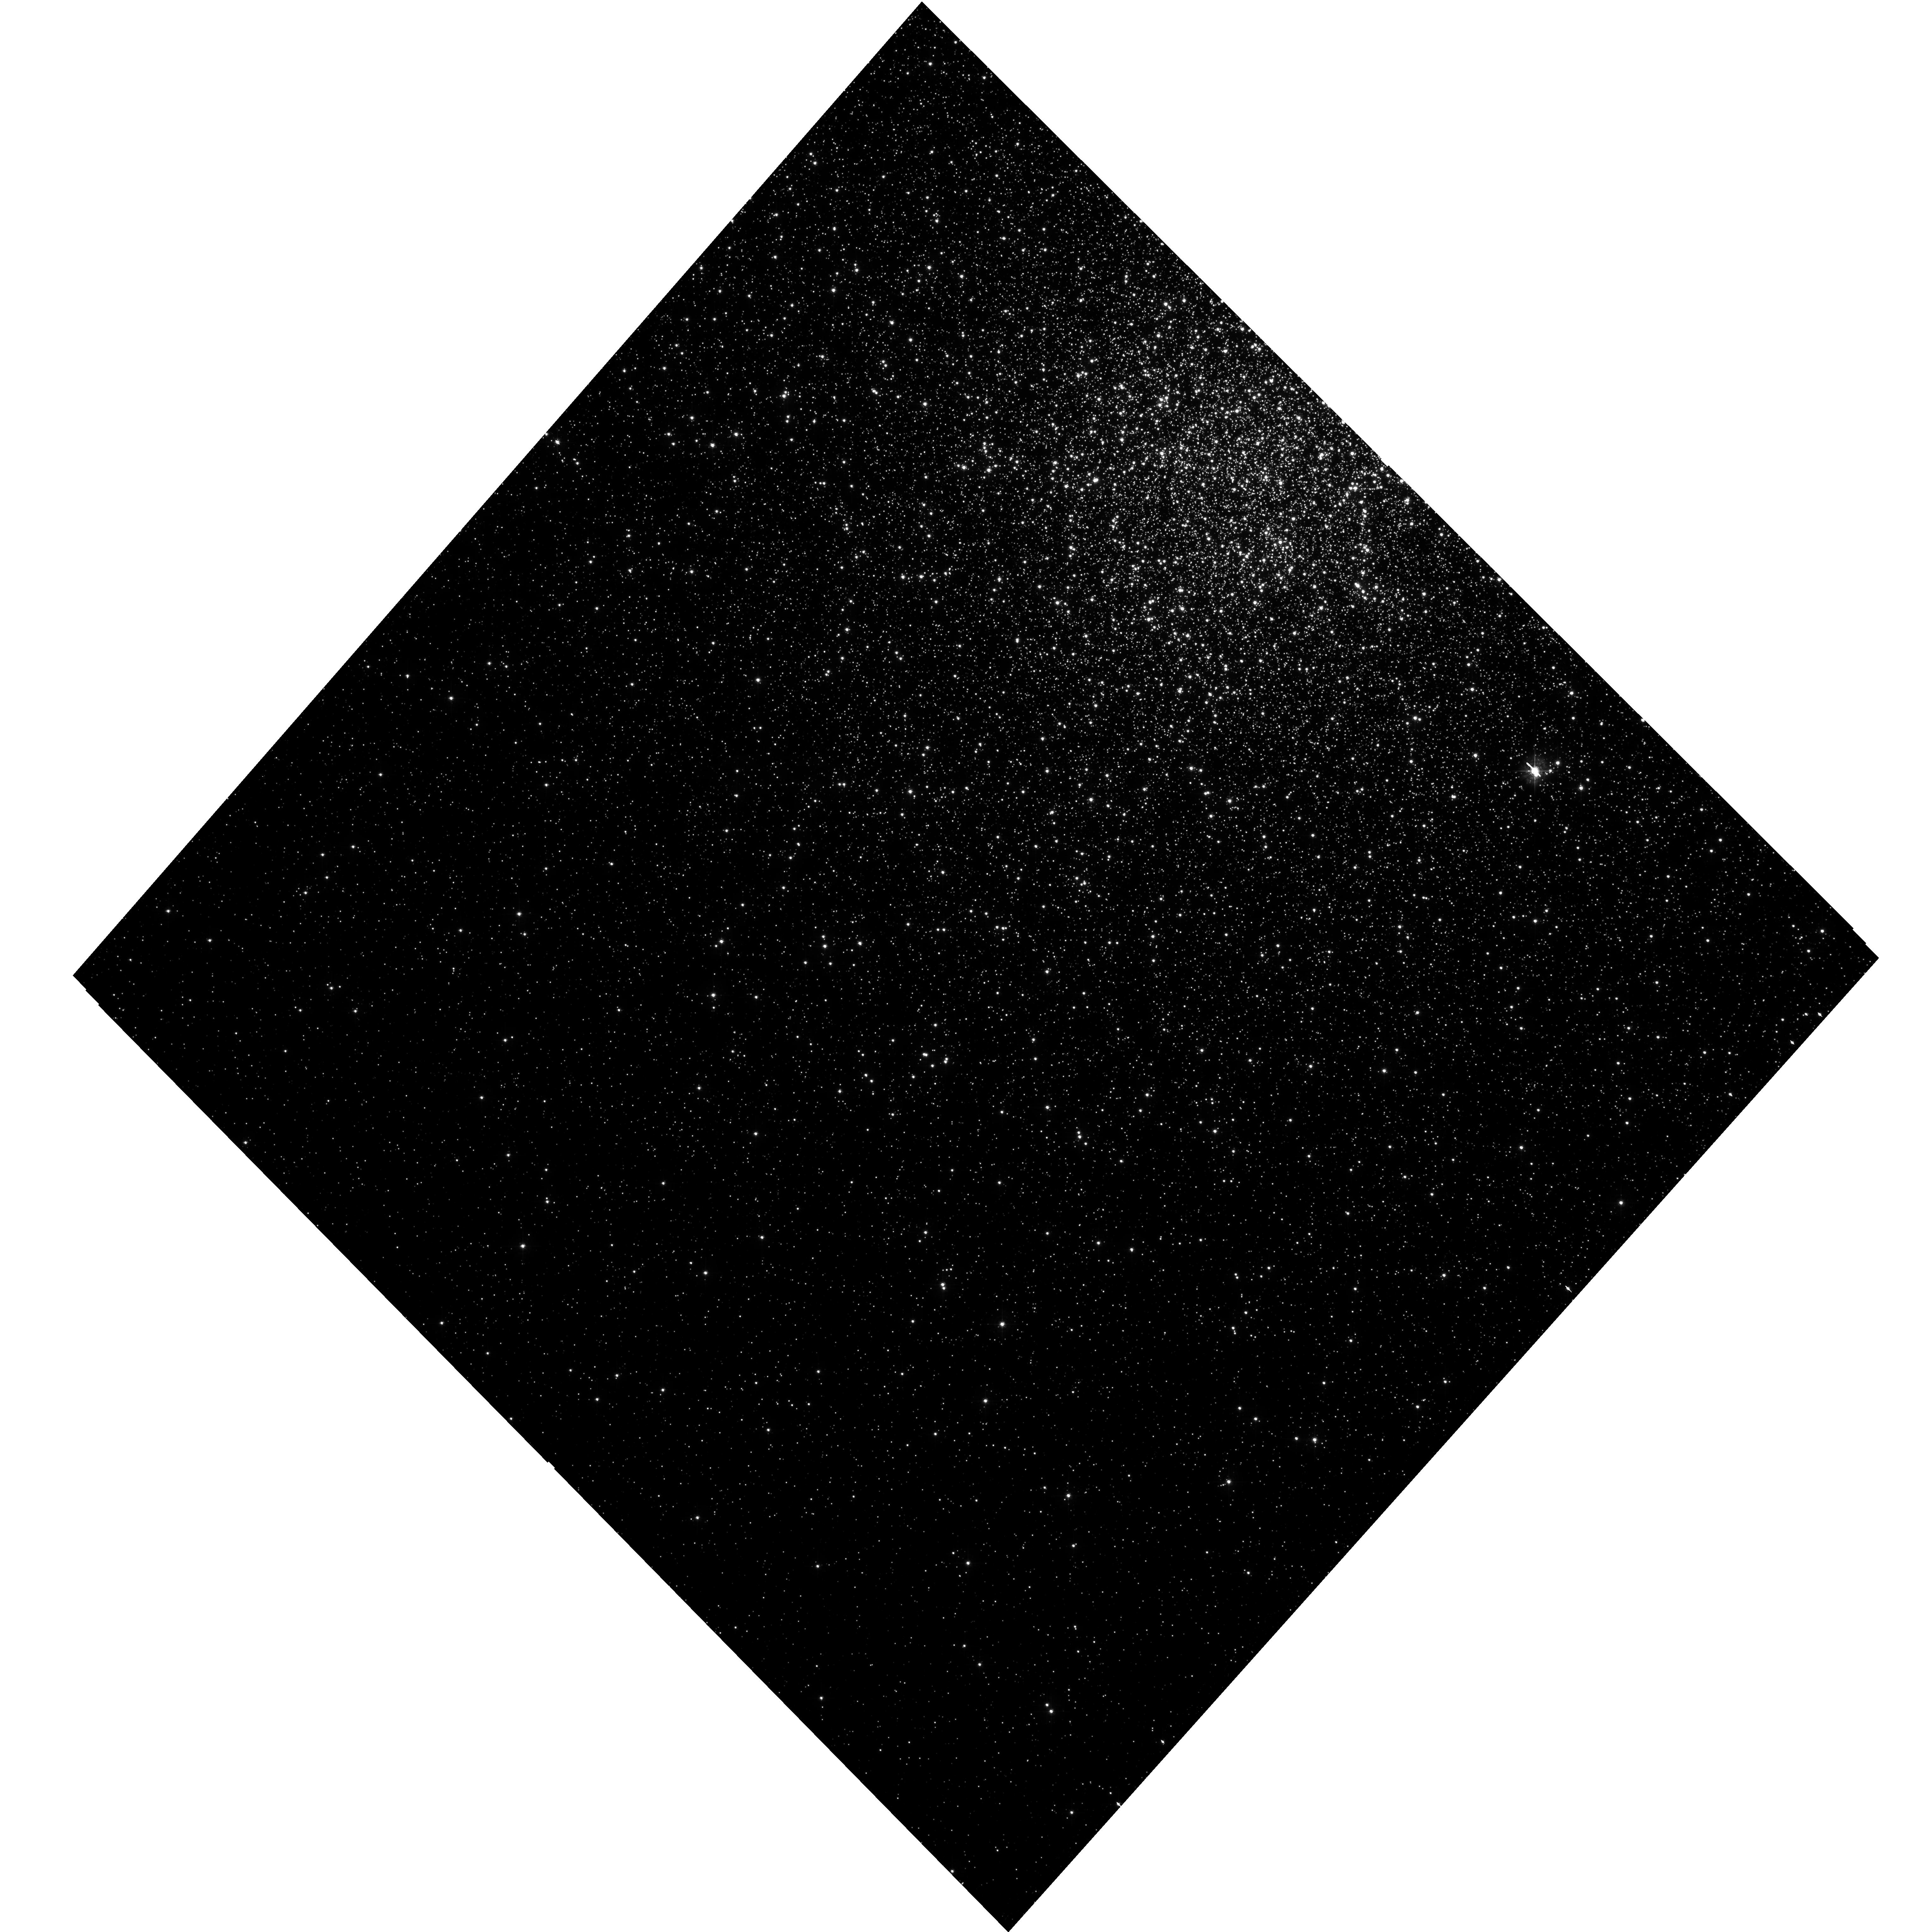
Target: NGC104
Instrument: WFC3/UVIS
Filter: F438W
Exposure: 10 min
Observation ID: hst_15061_03_wfc3_uvis_f438w_idio03

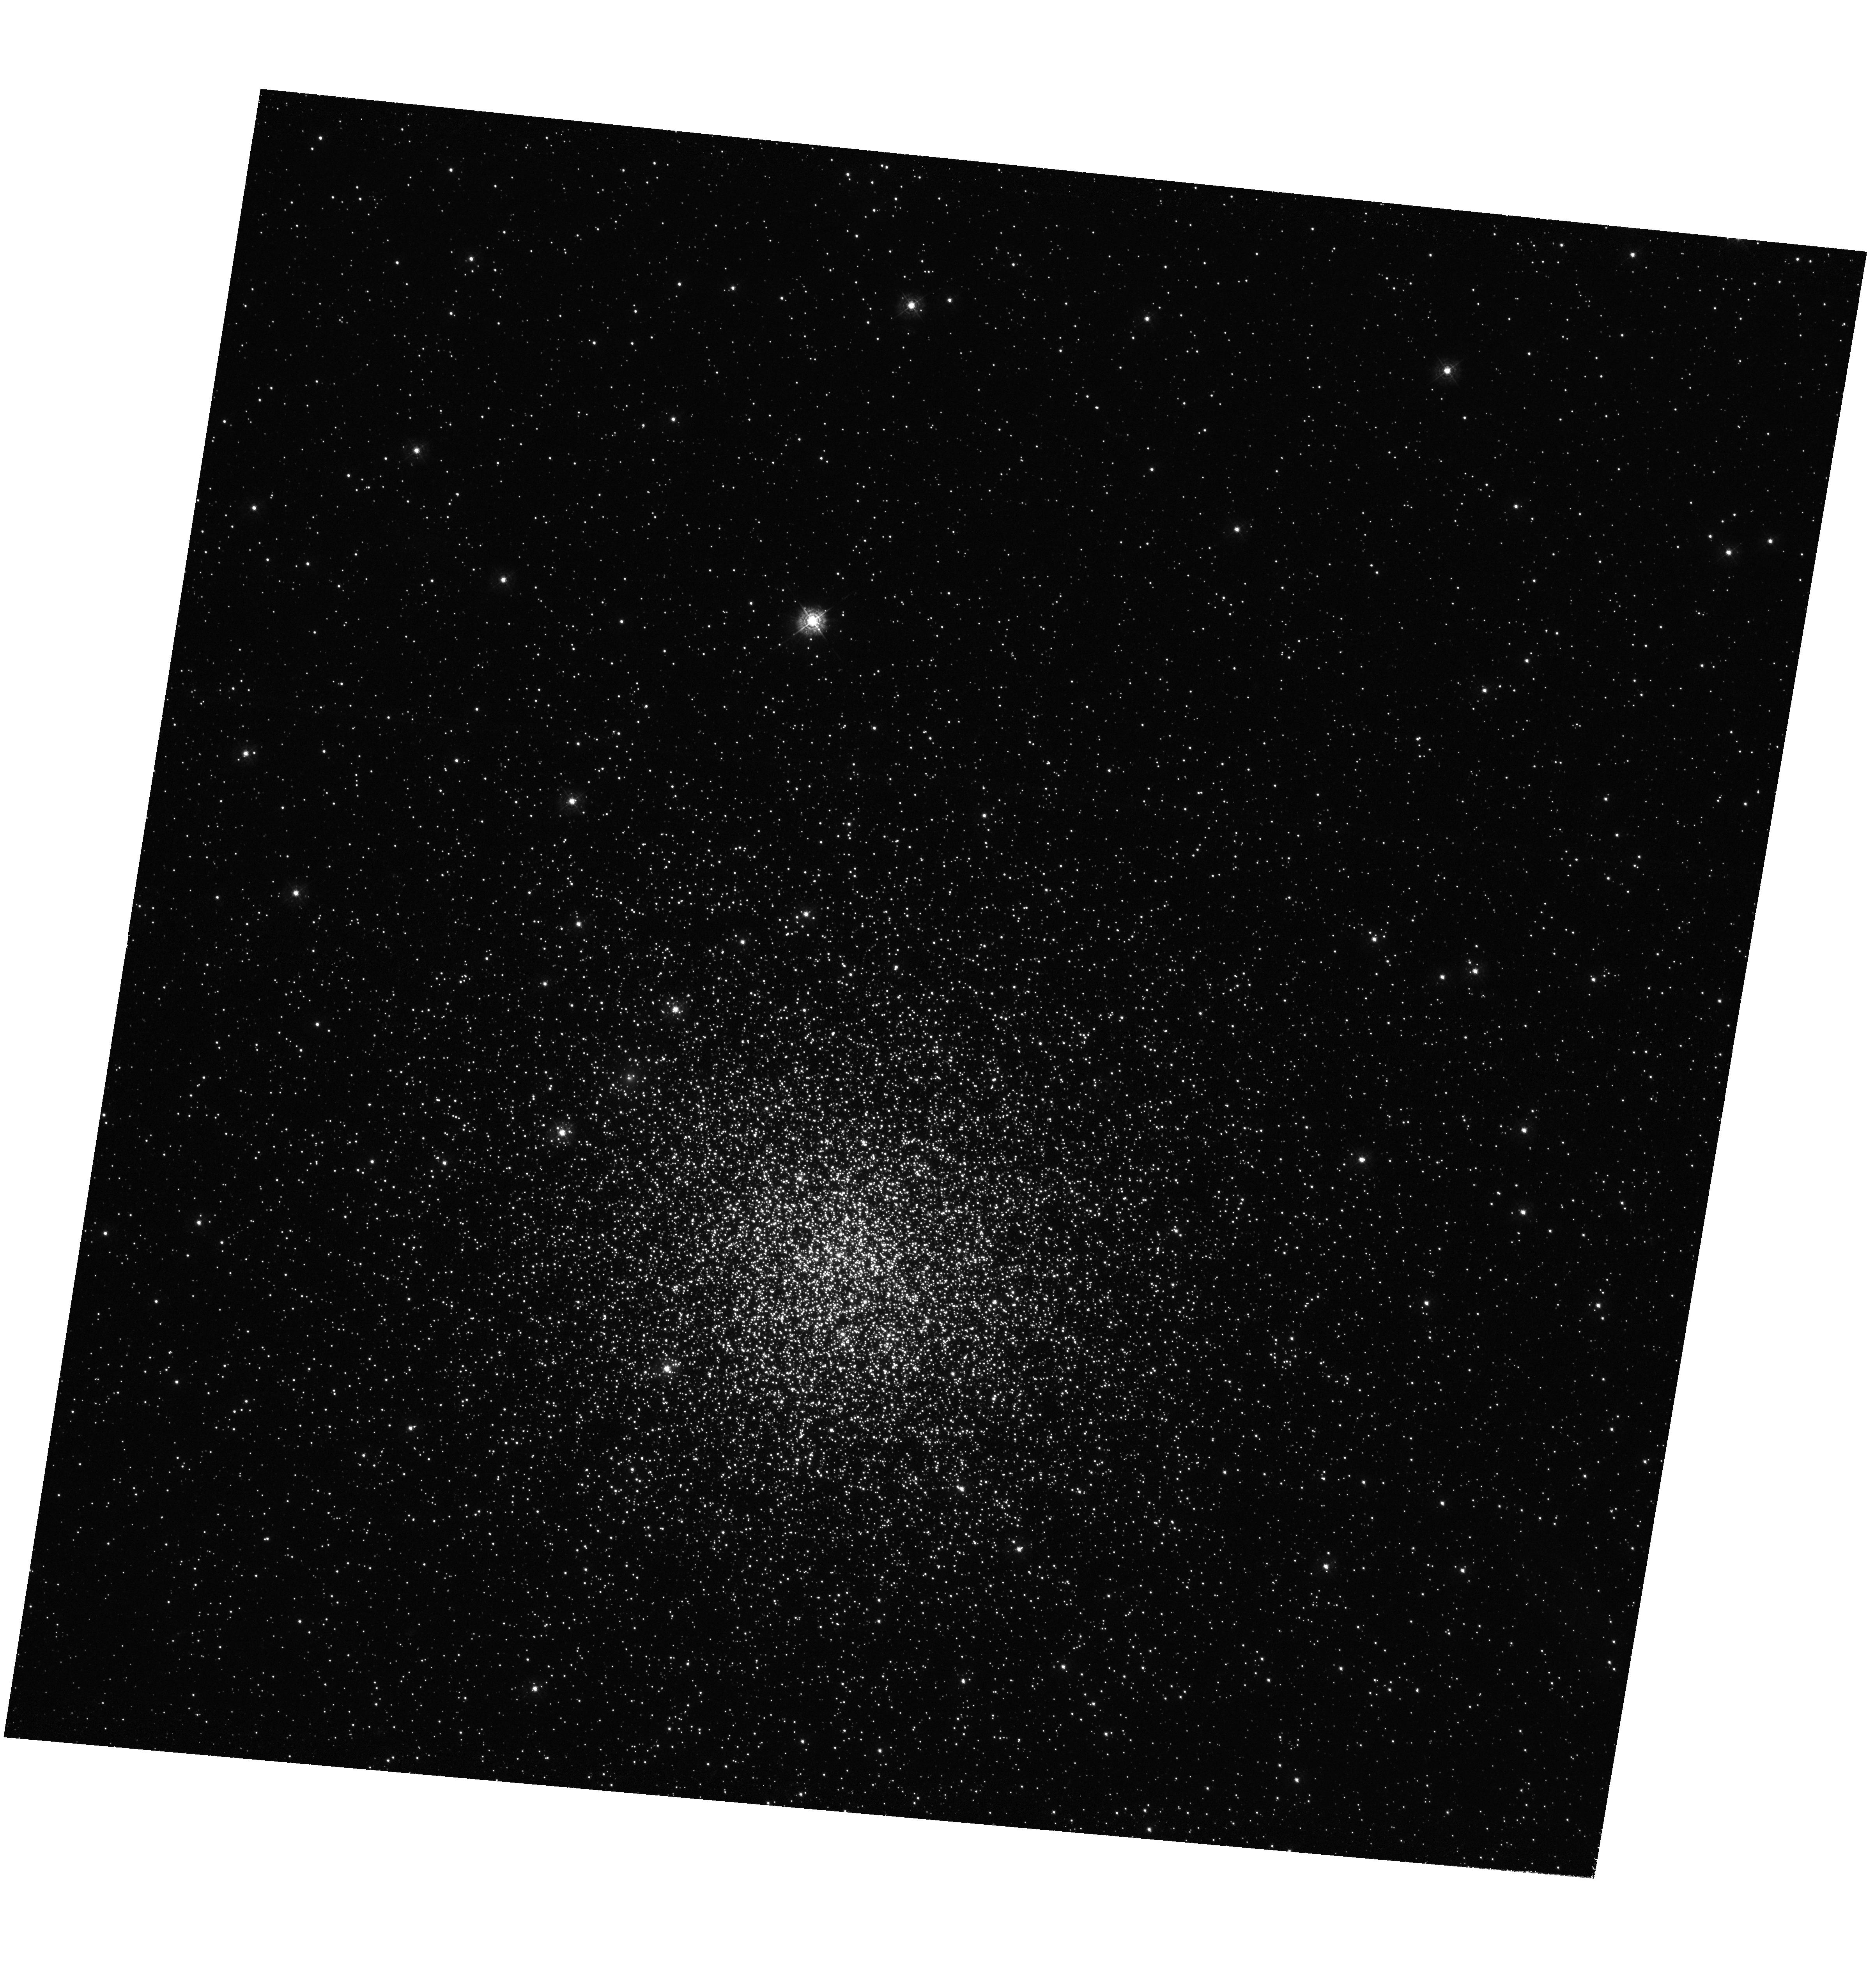
Target: NGC419
Instrument: WFC3/UVIS
Filter: F343N
Exposure: 4.1 h
Observation ID: hst_15061_01_wfc3_uvis_f343n_idio01

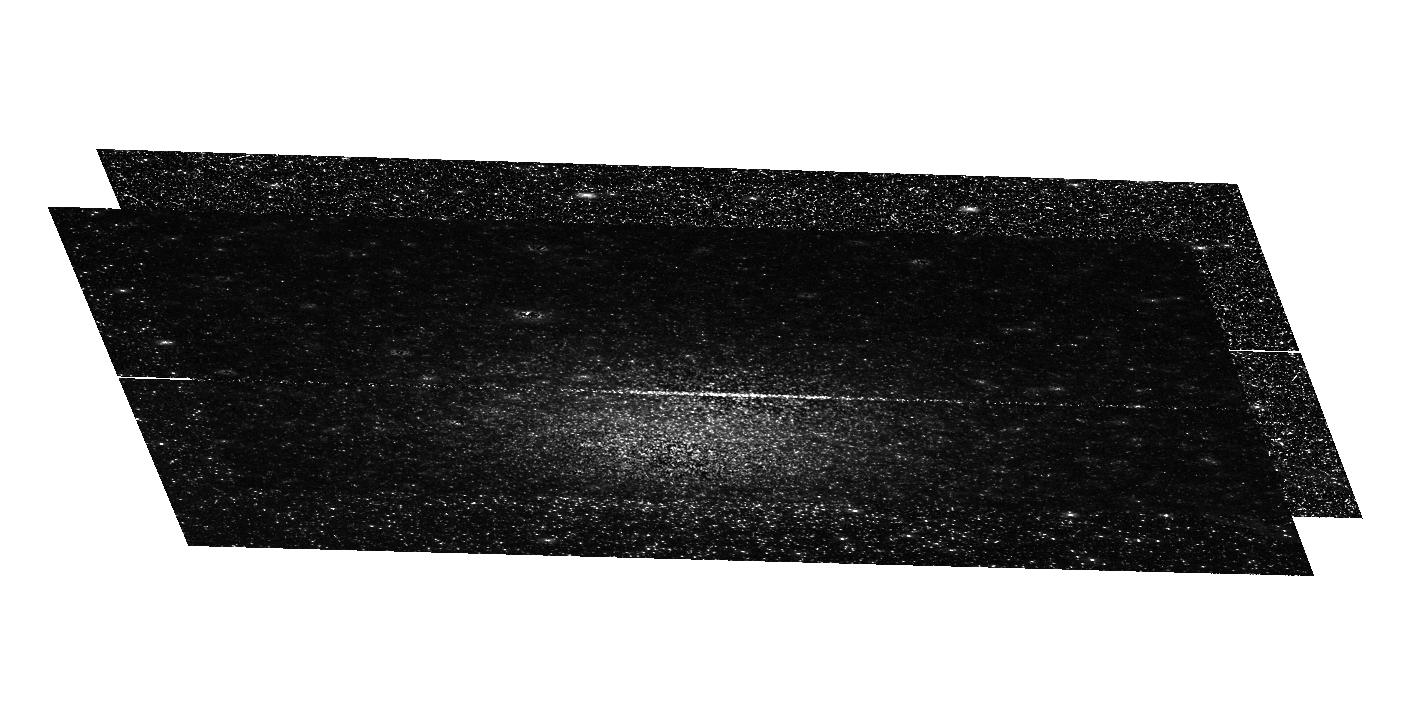
Target: NGC419
Instrument: WFC3/UVIS
Filter: F336W
Exposure: 1.6 h
Observation ID: hst_15061_02_wfc3_uvis_f336w_idio02

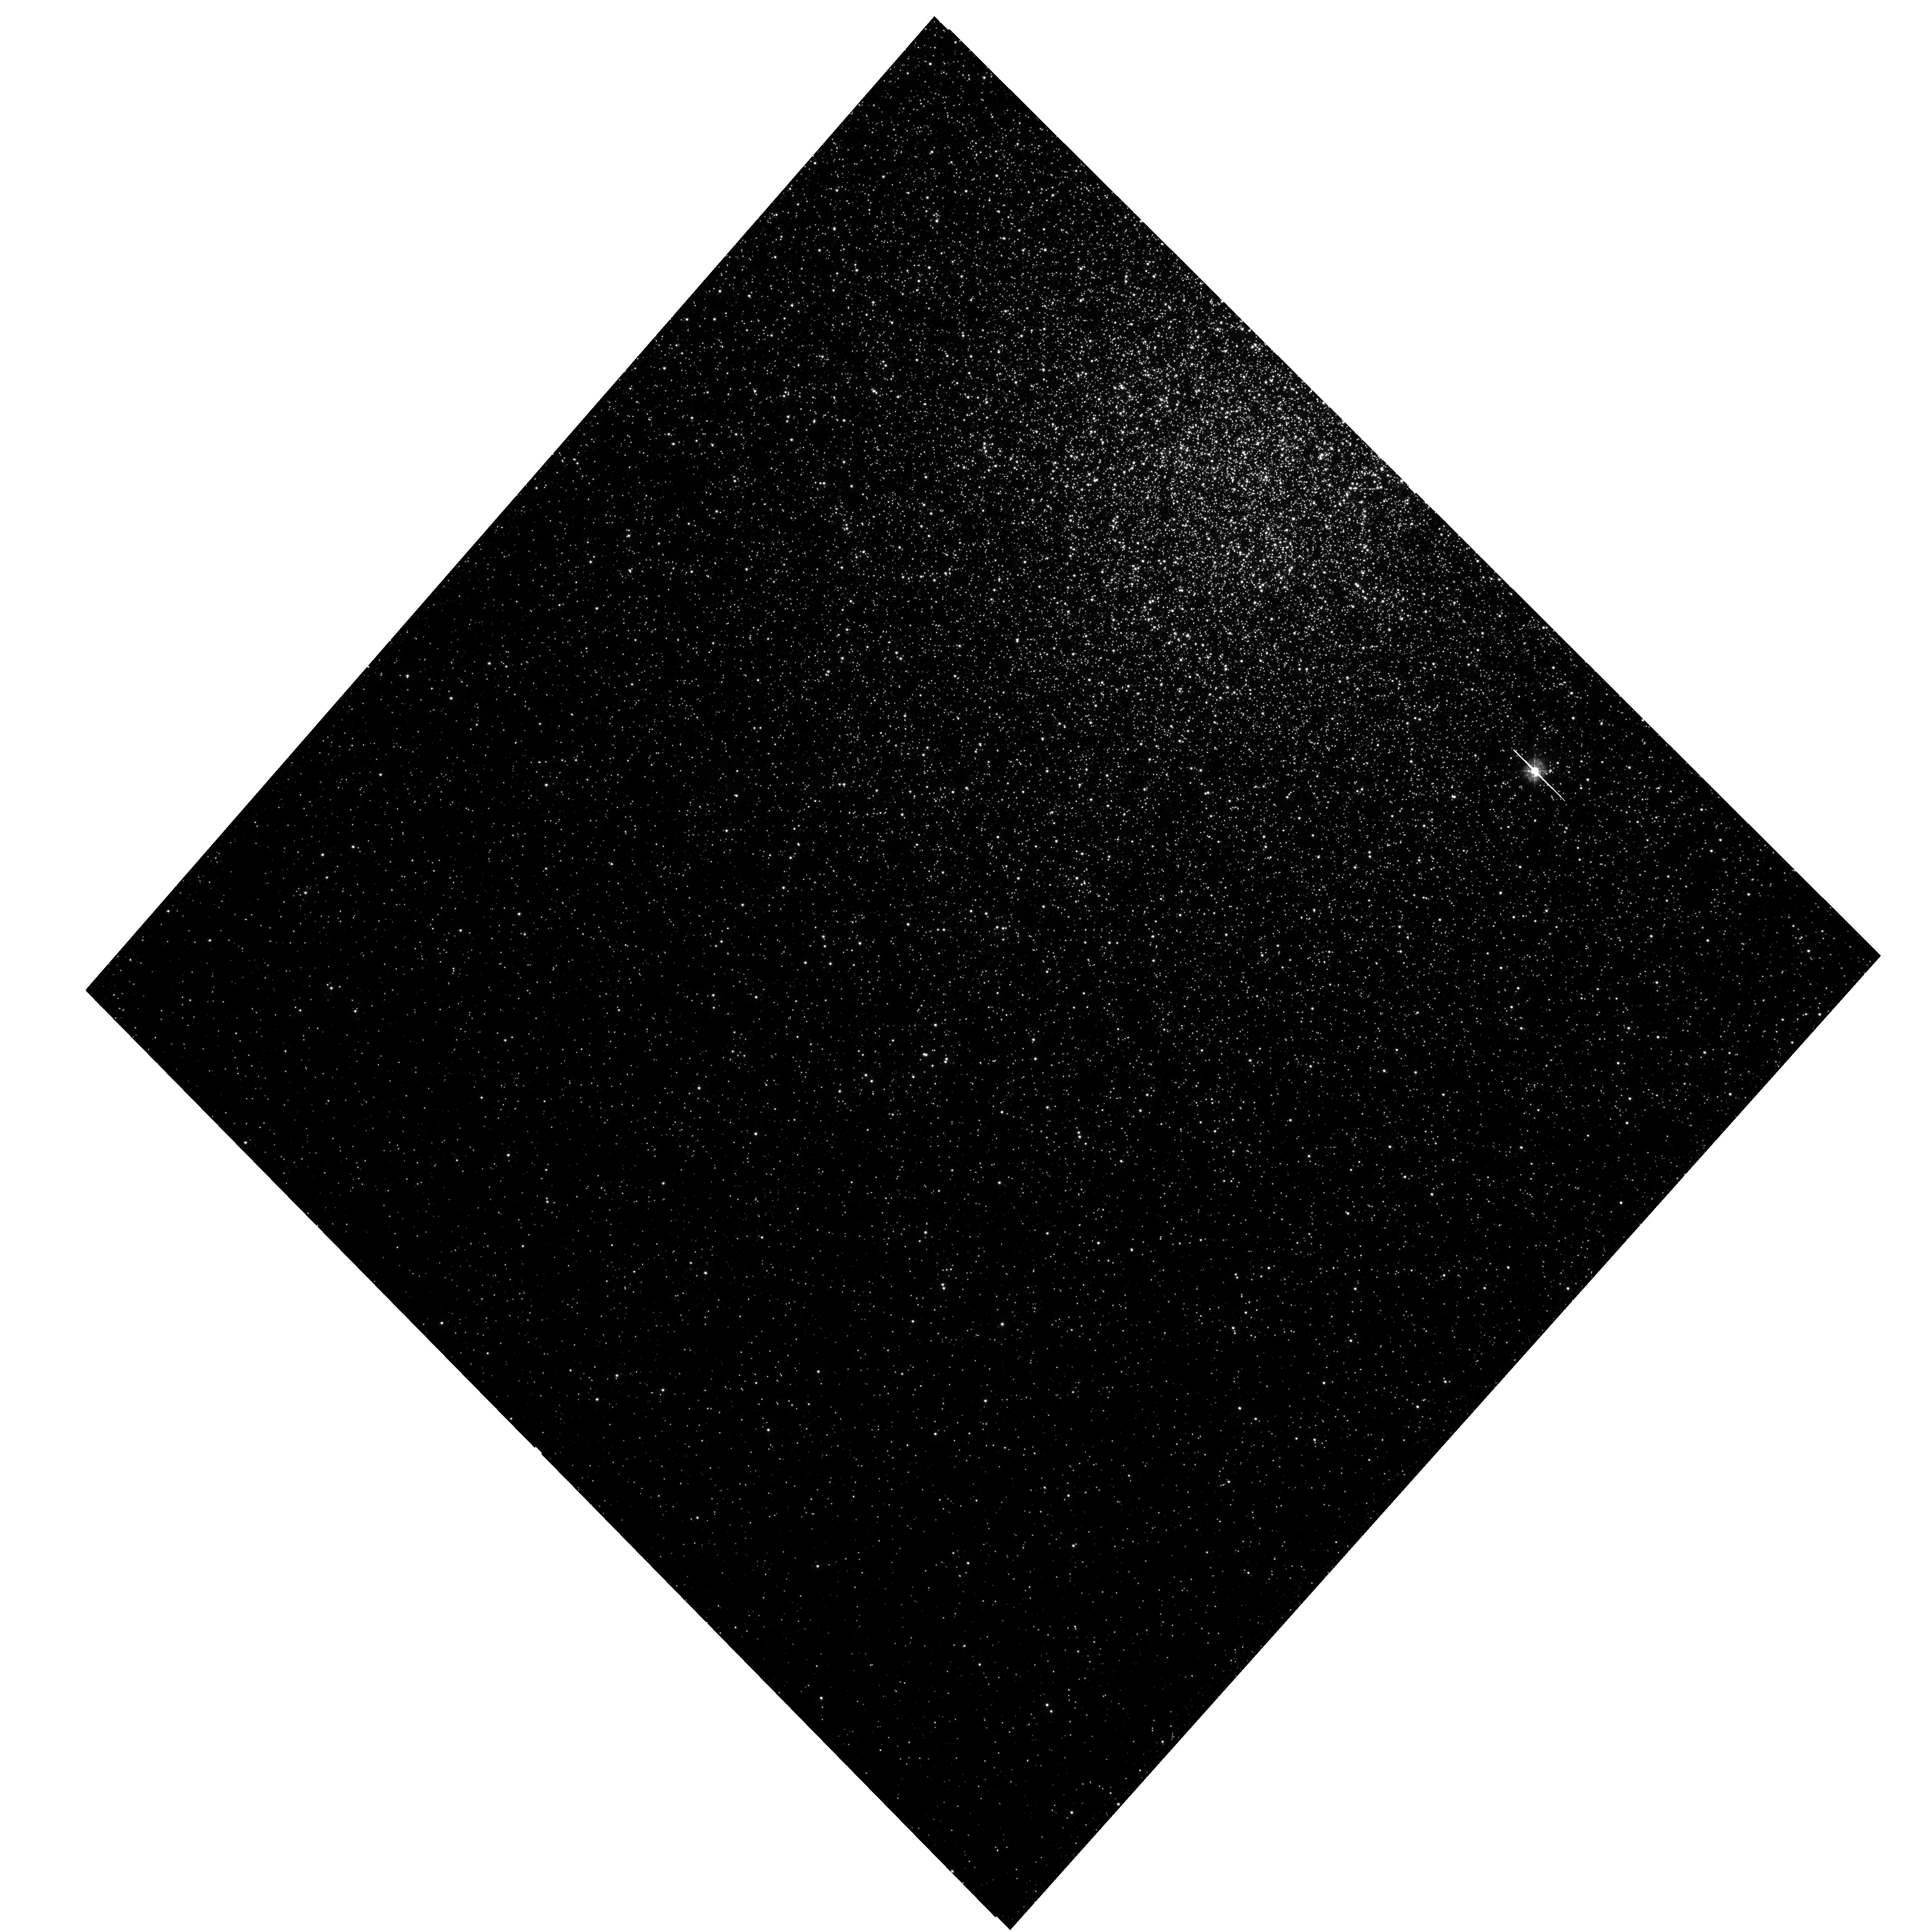
Target: NGC104
Instrument: WFC3/UVIS
Filter: F343N
Exposure: 34 min
Observation ID: hst_15061_03_wfc3_uvis_f343n_idio03

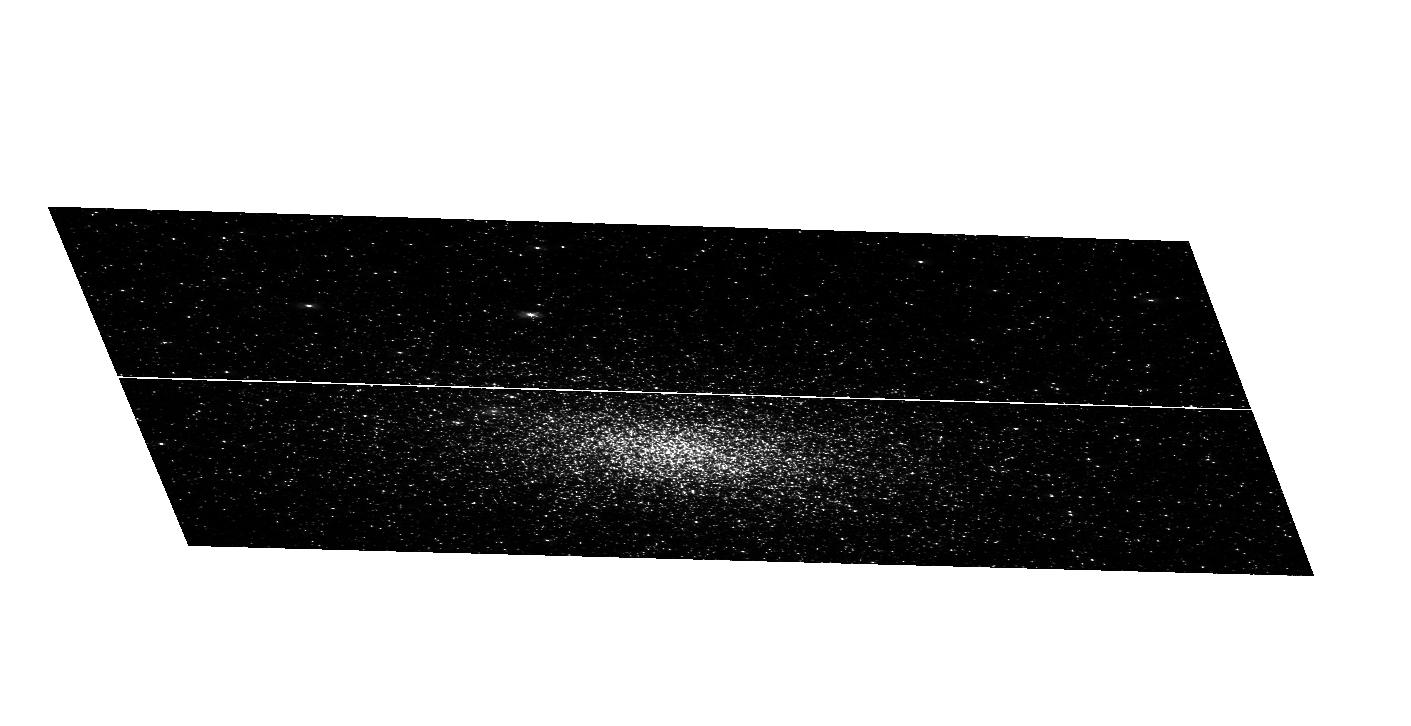
Target: NGC419
Instrument: WFC3/UVIS
Filter: F438W
Exposure: 48 min
Observation ID: hst_15061_02_wfc3_uvis_f438w_idio02

Pinpointing the Onset of Multiple Populations in Globular Clusters (PI: Bastian, Nate)

We have potentially pinpointed the onset of the multiple populations (MPs) phenomenon during our HST Cycle 23 program where we were looking for an abundance spreads in 12 massive LMC/SMC clusters with wide range of ages. All of the clusters have similar mass (~10^5 Msun), however, not all of the clusters were found to host MPs. From the observed sample, all clusters (five) above an age of 6 Gyr show clear signs of MPs in their post-main sequences (i.e., the RGB), while all clusters (seven) below this age do not show evidence of MPs. Such a relation with age is not expected in any scenario for the origin of MPs, and constitutes one of the most important findings in the field in recent years. One potential explanation for the observations is that MPs do exist within the young clusters, but only below a certain stellar mass limit. We propose to obtain deeper imaging of NGC 419, a 1.5 Gyr cluster that does not show MPs in its RGB (~1.6 Msun), in order to search for splitting along main sequence stars (~1 Msun and below) caused by the chemical anomalies. Based on stellar isochrones with MPs abundance variations, we expect to observe any main sequence splitting with an additional 8 orbits of exposure using our unique filter combination. Determining if a stellar mass limit exists for MPs would consistute a major step forward in the search for the origin of the multiple populations phenomenon.